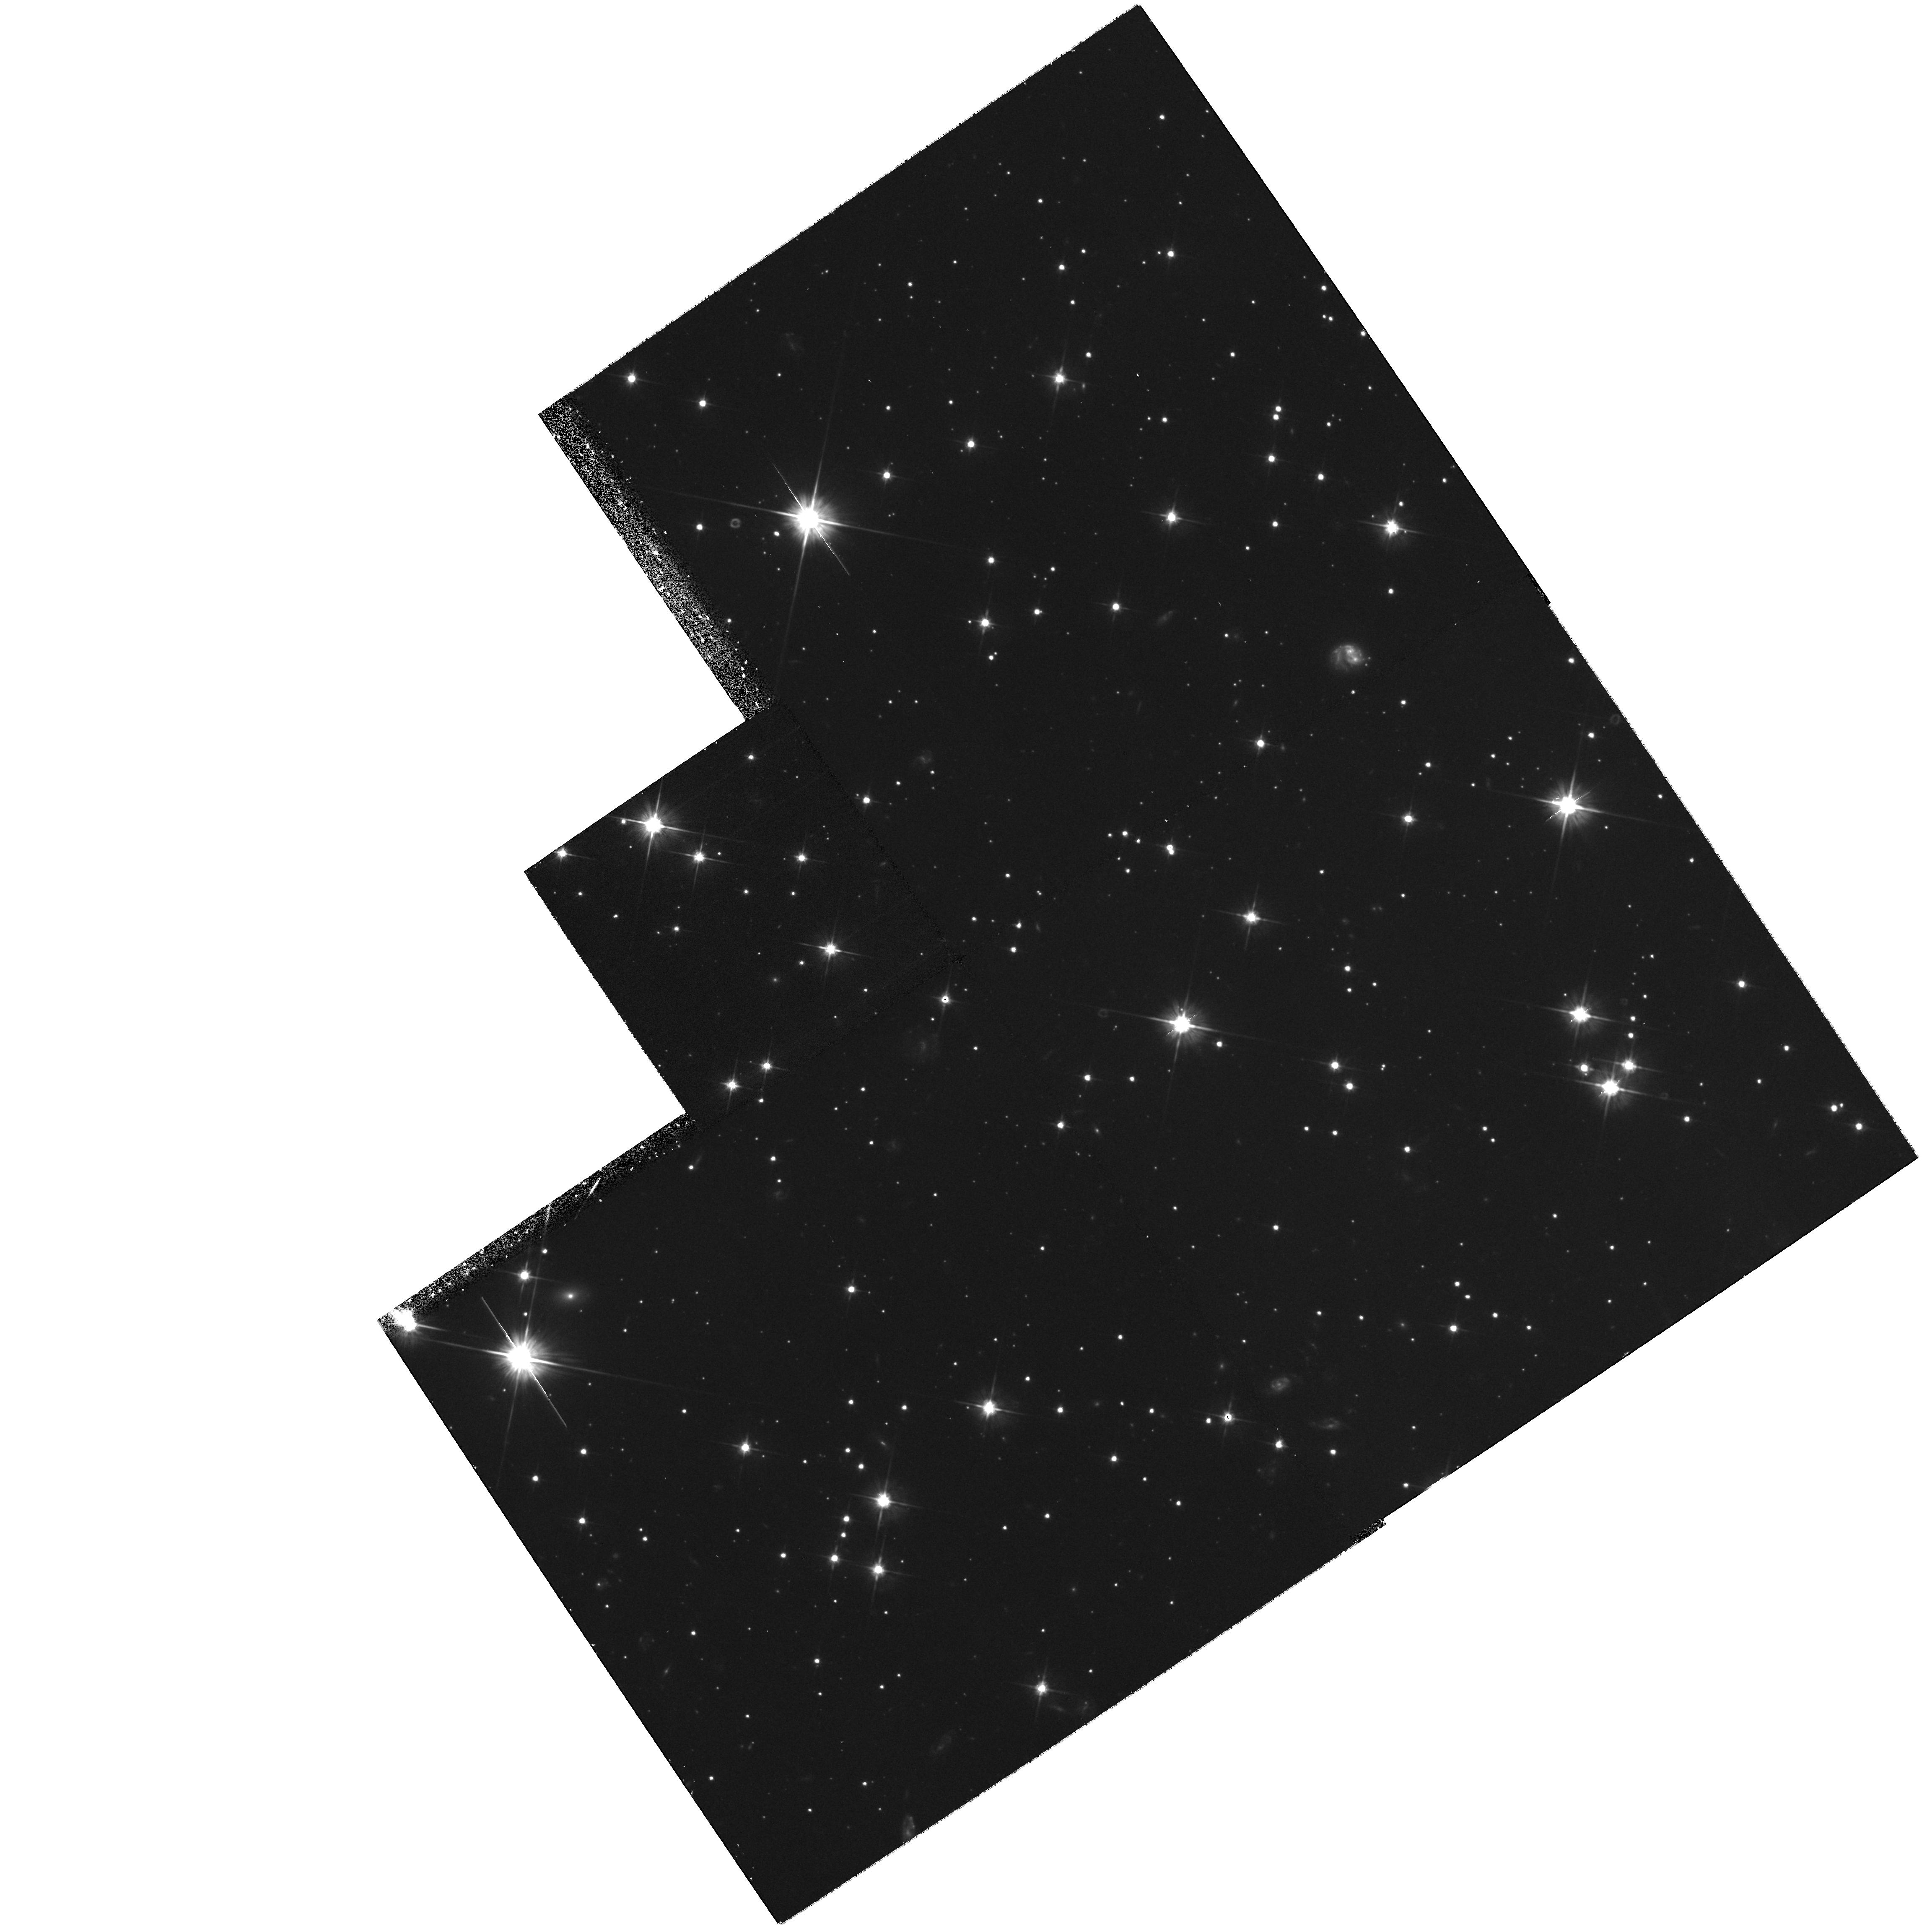
Target: RXJ185635-3754
Instrument: WFPC2/PC
Filter: F606W
Exposure: 1.1 h
Observation ID: hst_7408_02_wfpc2_pc_f606w_u51g02

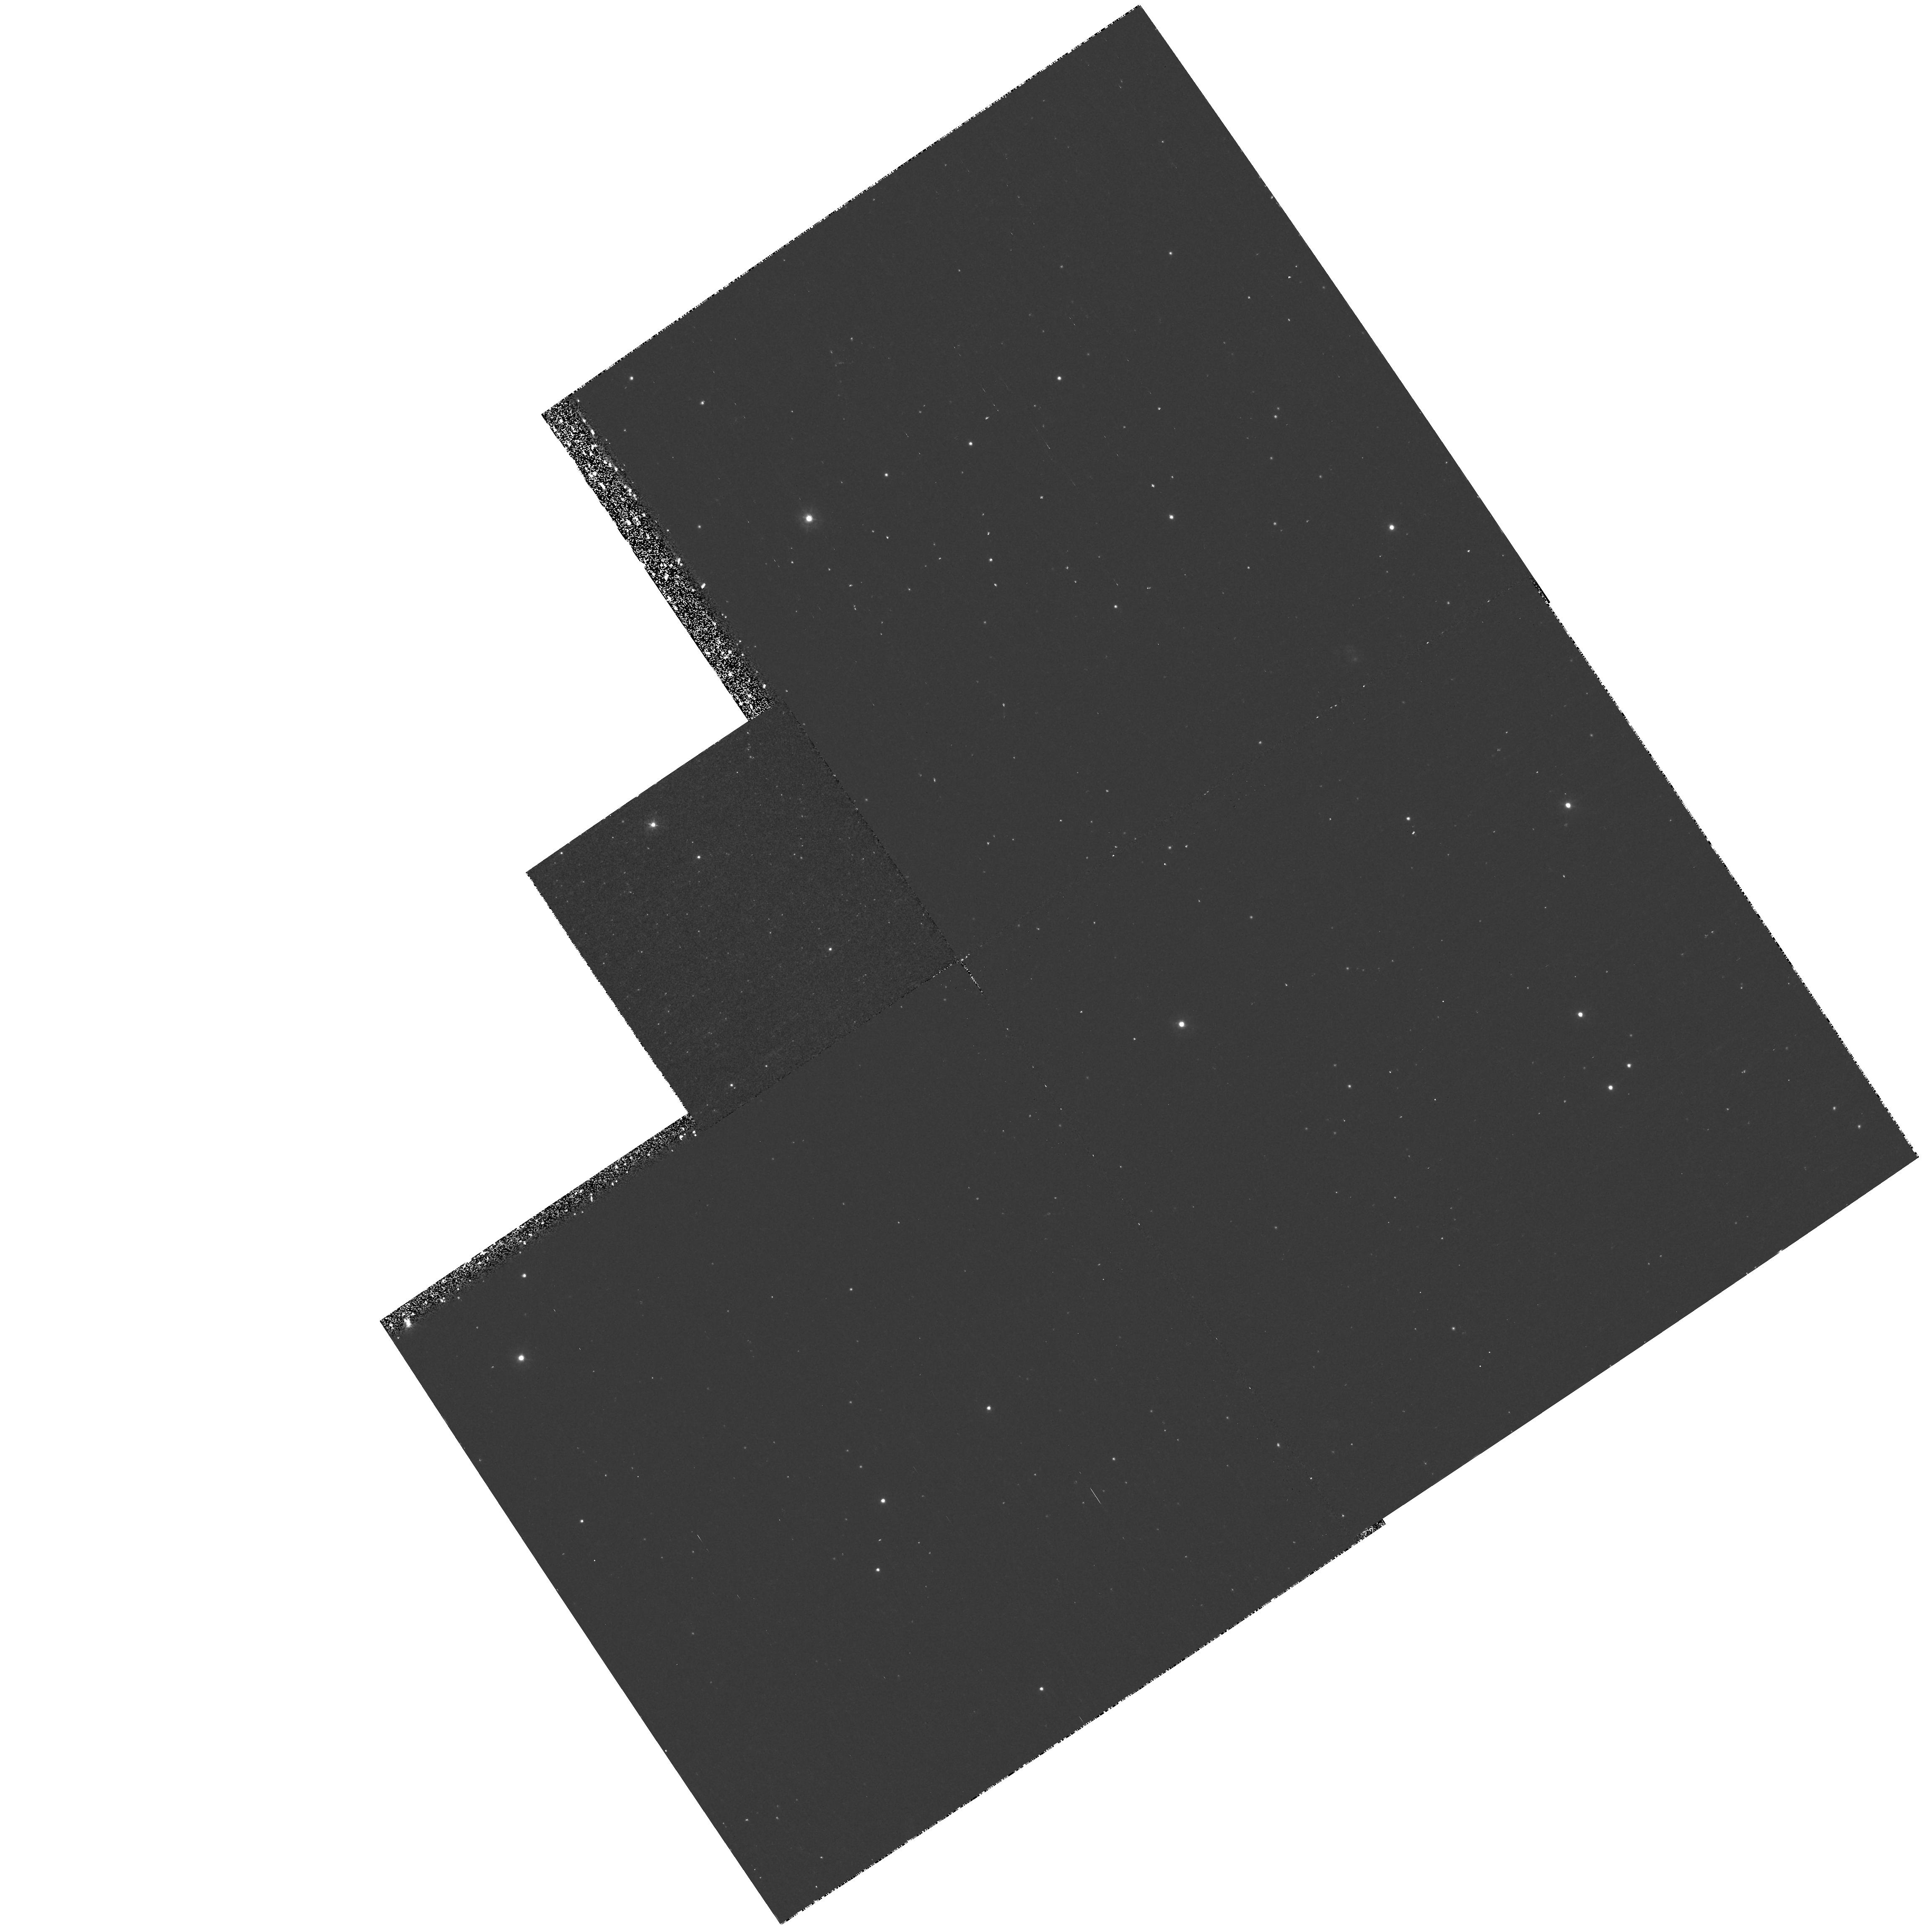
Target: RXJ185635-3754
Instrument: WFPC2/PC
Filter: F300W
Exposure: 43 min
Observation ID: hst_7408_02_wfpc2_pc_f300w_u51g02

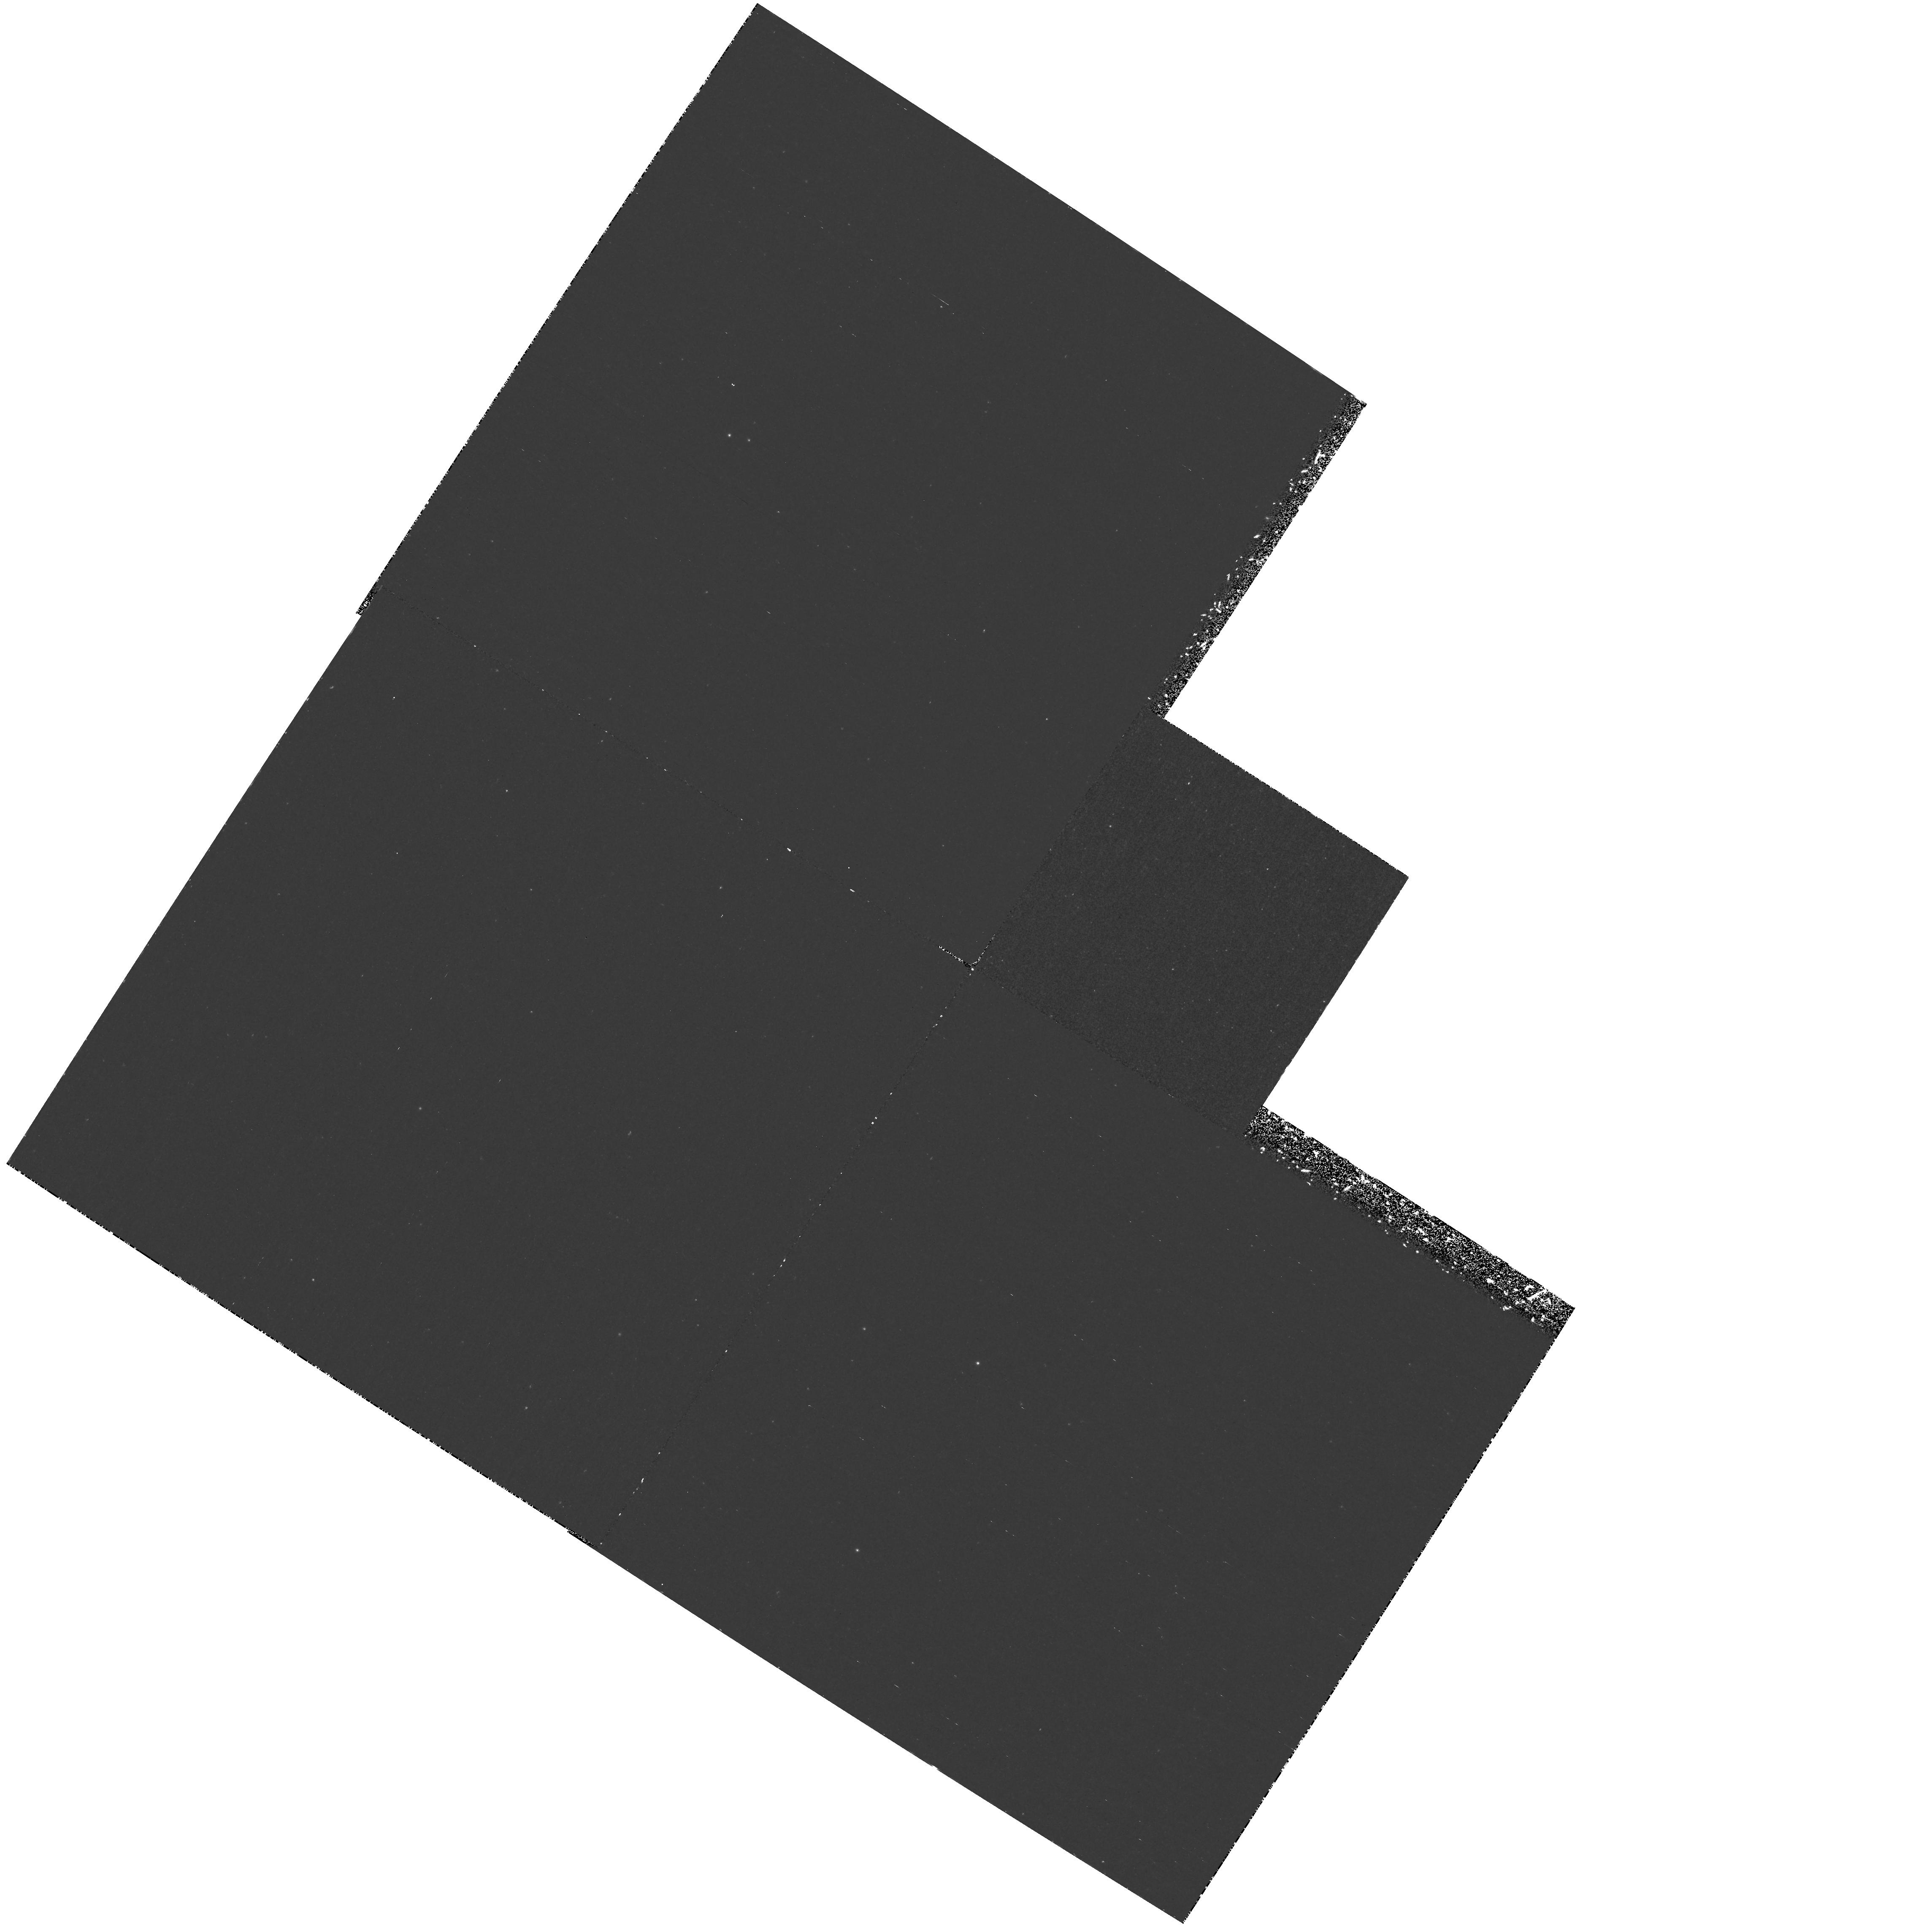
Target: RXJ185635-3754
Instrument: WFPC2/PC
Filter: F170W
Exposure: 3 h
Observation ID: hst_7408_03_wfpc2_pc_f170w_u51g03

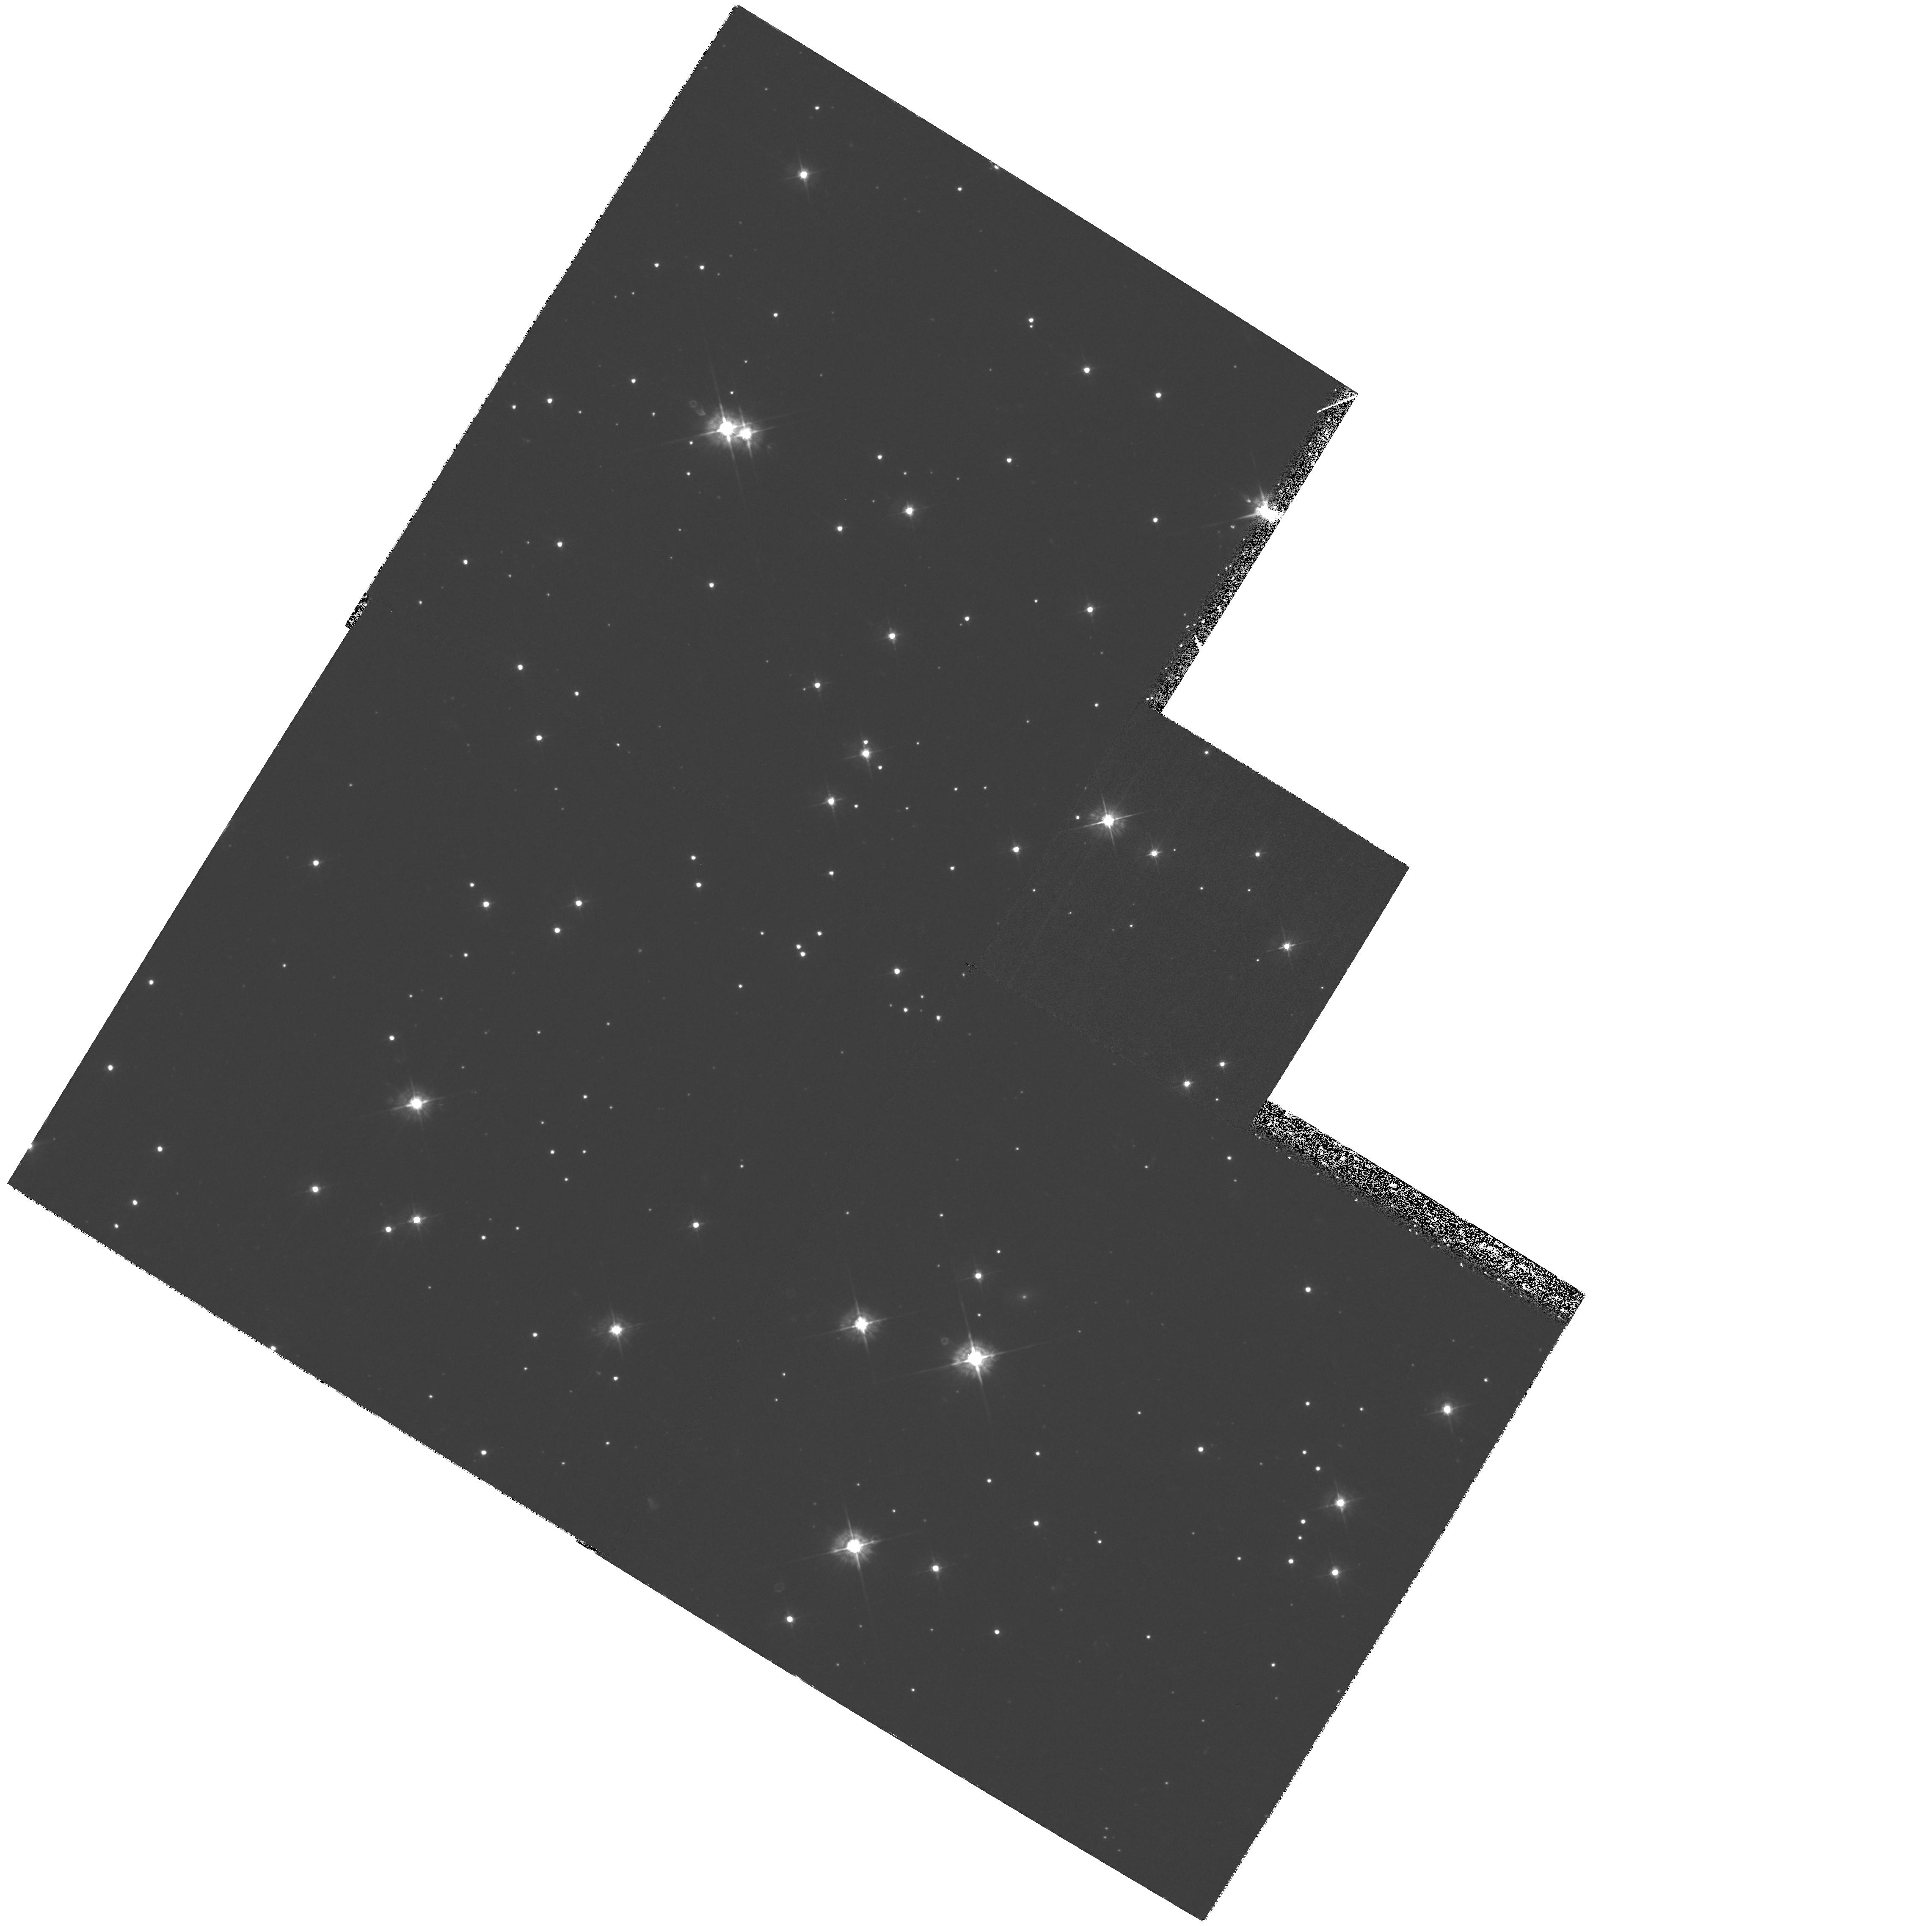
Target: RXJ185635-3754
Instrument: WFPC2/PC
Filter: F450W
Exposure: 2 h
Observation ID: hst_7408_04_wfpc2_pc_f450w_u51g04

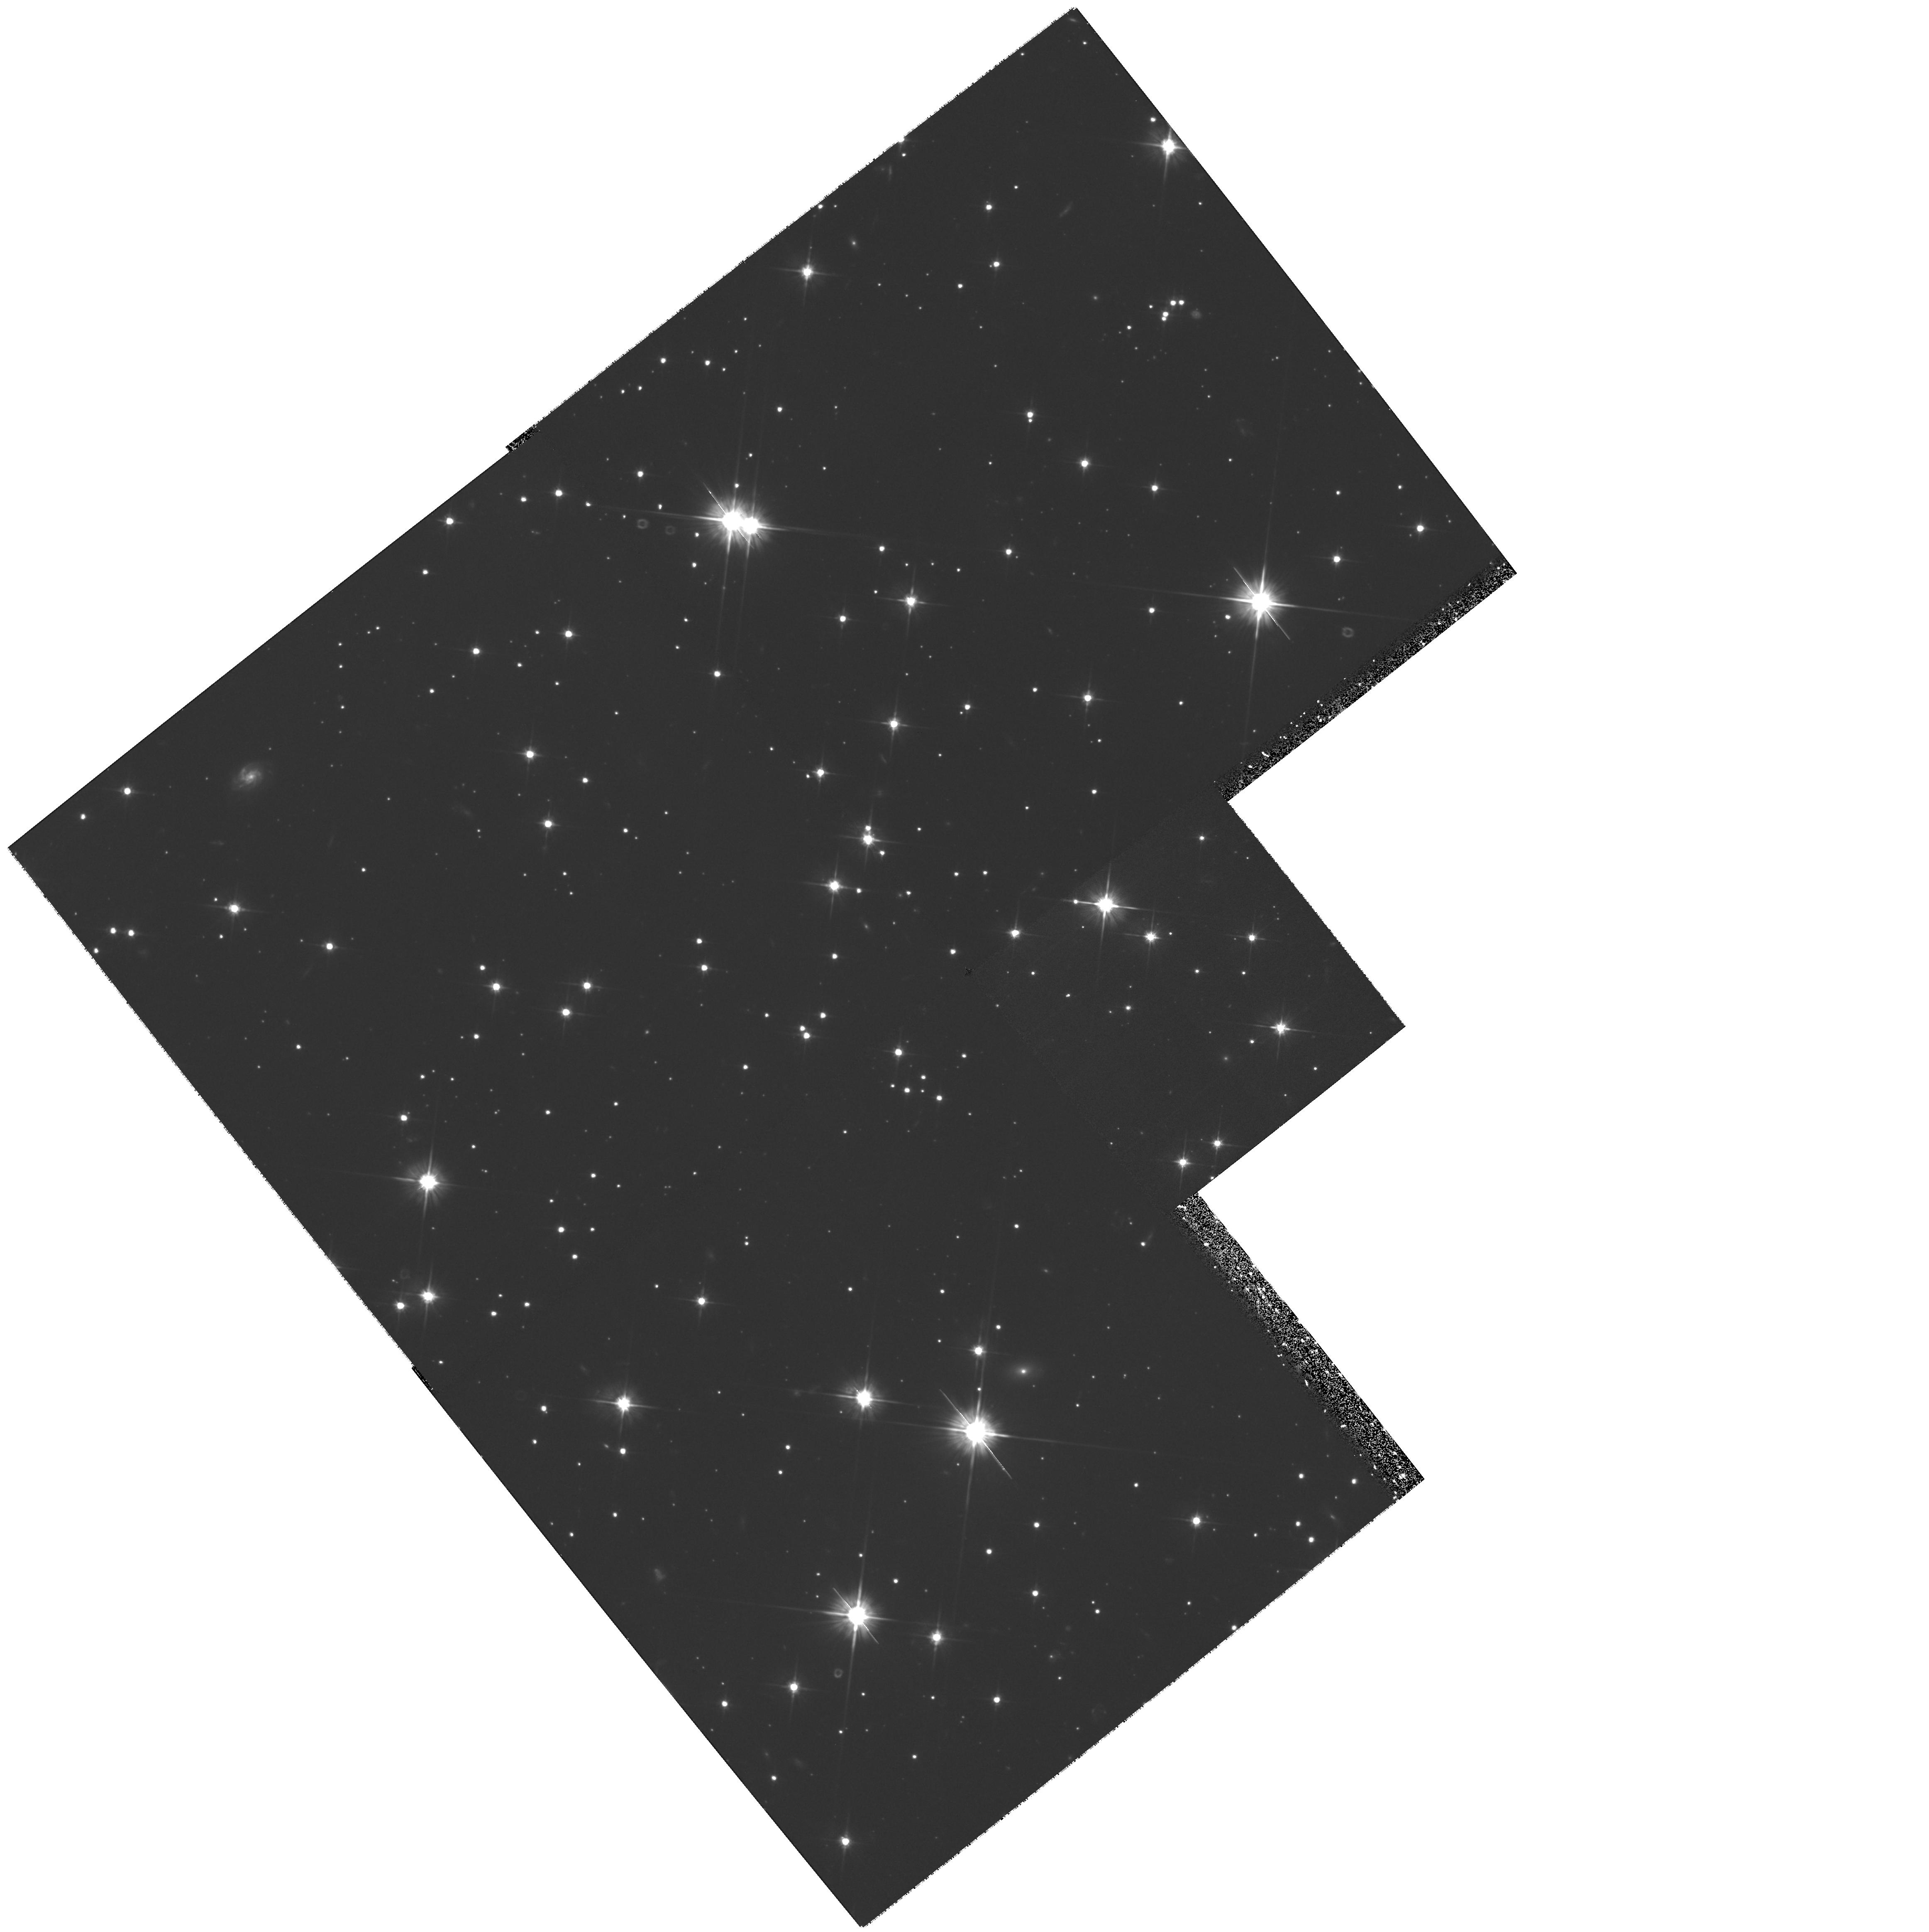
Target: RXJ185635-3754
Instrument: WFPC2/PC
Filter: F606W
Exposure: 2 h
Observation ID: hst_7408_01_wfpc2_pc_f606w_u51g01

Parallax, Proper Motion, and Spectral Energy Distribution of an Isolated Old Neutron Star (PI: Walter, Frederick M.)

We propose to determine the parallax, proper motion, and spectral energy distribution of a nearby isolated, old neutron star. The target is a bright soft X-ray source in the direction of the R CrA molecular cloud. The X-ray spectrum is that of a kT=57 eV black body; the absorption column places it foreground to the cloud, and closer than 130 pc. Last year we identified the optical counterpart with a blue object at V=25.8 (HST program 6429). The emitting area of 480 km^2 suggests emission from nearly the entire surface of a neutron star. It is not a pulsar, nor is it in an accreting binary system. As a candidate nearby isolated old neutron star, it affords a unique opportunity to examine a neutron star surface. We obtained the optical ID and baseline position with WFPC2 during cycle 6. With two observations in cycle 7, we will be able to measure the parallax to better than 20% and the transverse space velocity if it exceeds 10 km s^-1. We will measure the broadband spectral energy distribution with 25% accuracy, permitting comparison with a black body and testing of proposed surface cooling mechanisms. By determining the radius of this neutron star to within 25%, we obtain important constraints on the equation of state of the interior.